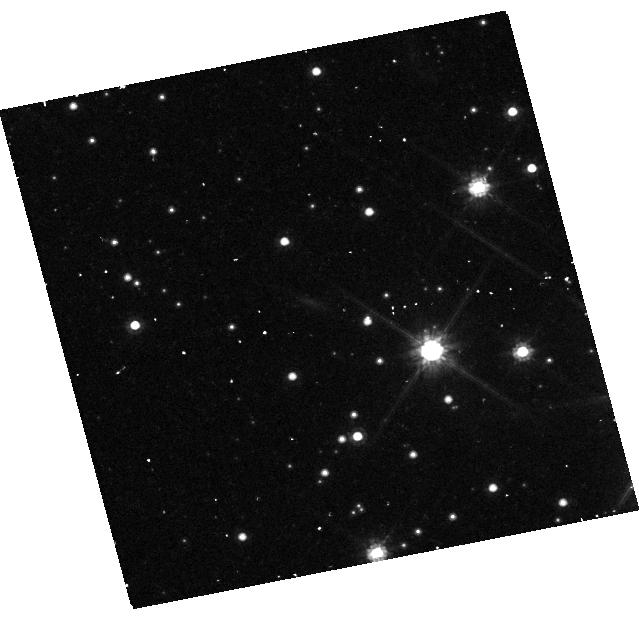
Target: GRB221009A
Instrument: WFC3/UVIS
Filter: F814W
Exposure: 43 min
Observation ID: hst_17606_02_wfc3_uvis_f814w_ifbq02

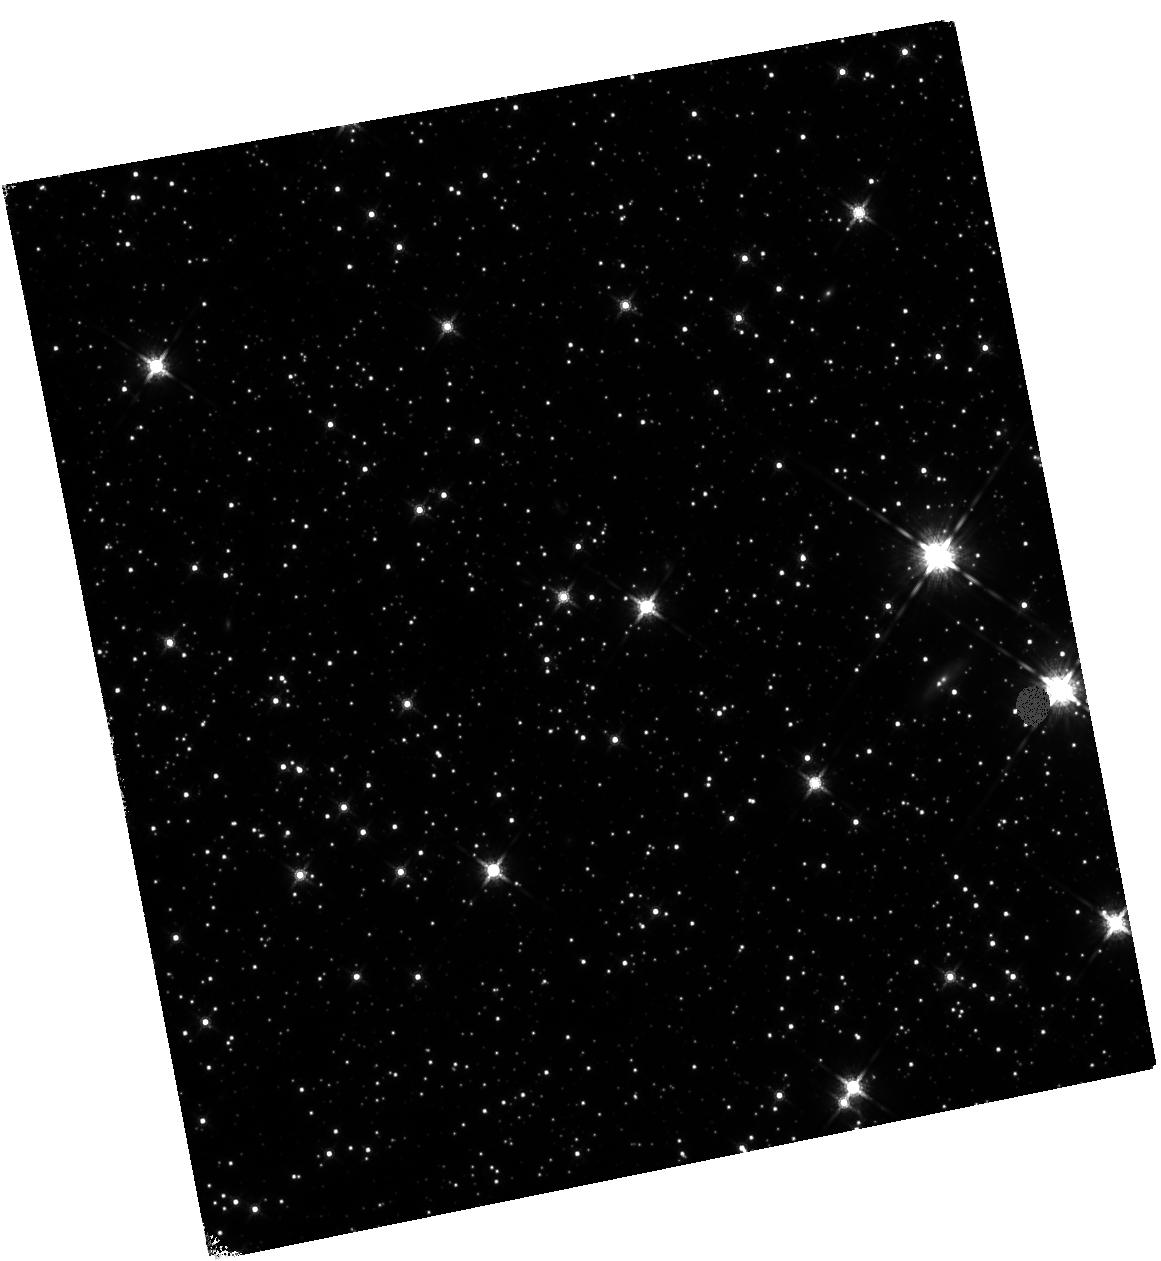
Target: GRB221009A
Instrument: WFC3/IR
Filter: F160W
Exposure: 45 min
Observation ID: hst_17606_03_wfc3_ir_f160w_ifbq03

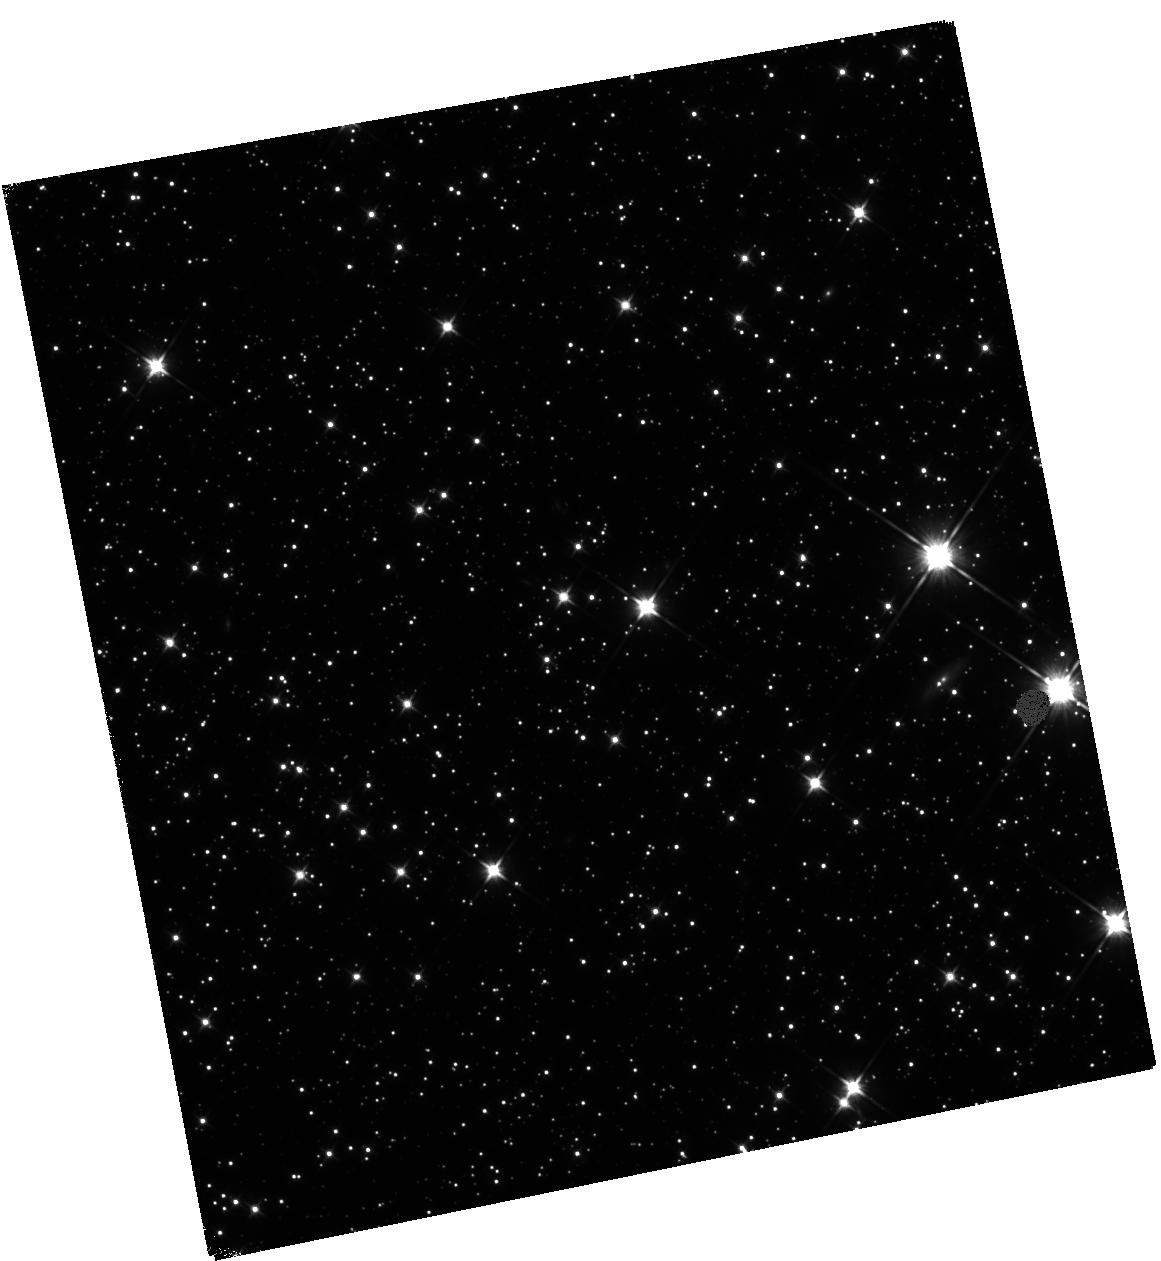
Target: GRB221009A
Instrument: WFC3/IR
Filter: F110W
Exposure: 1.2 h
Observation ID: hst_17606_03_wfc3_ir_f110w_ifbq03

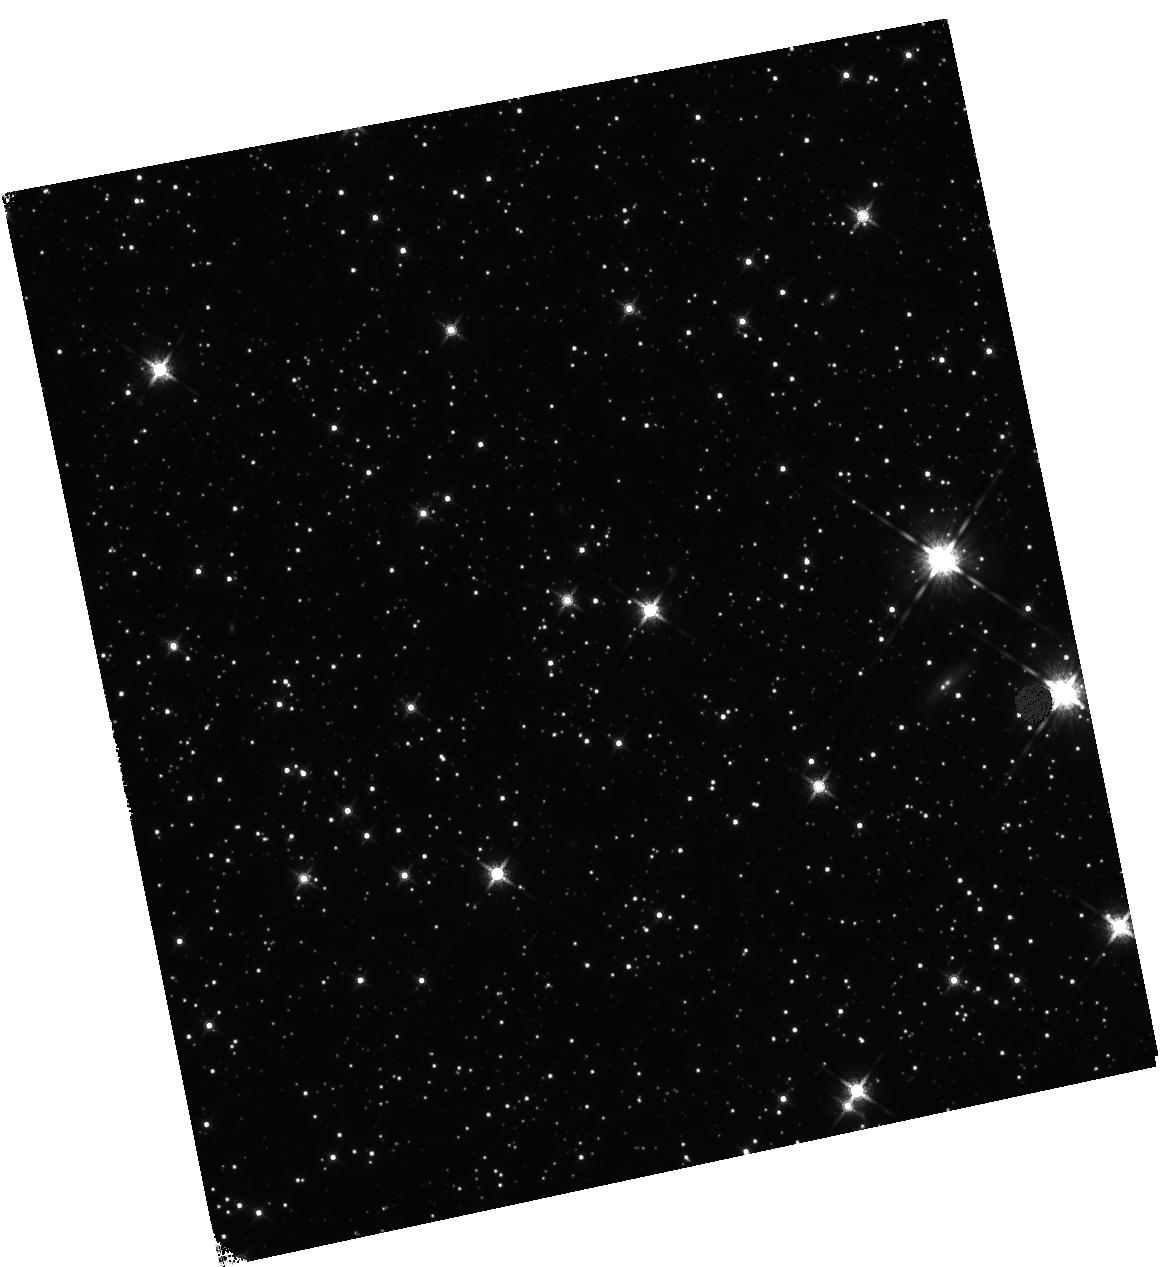
Target: GRB221009A
Instrument: WFC3/IR
Filter: F160W
Exposure: 30 min
Observation ID: hst_17606_02_wfc3_ir_f160w_ifbq02

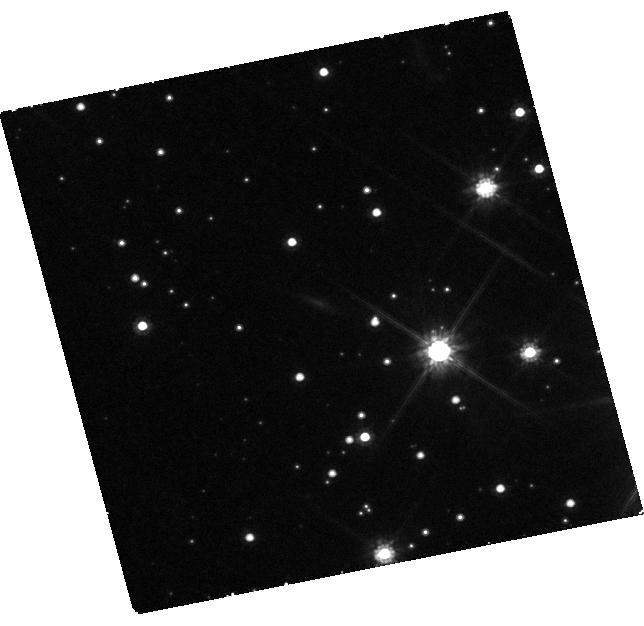
Target: GRB221009A
Instrument: WFC3/UVIS
Filter: F814W
Exposure: 2.1 h
Observation ID: hst_17606_01_wfc3_uvis_f814w_ifbq01

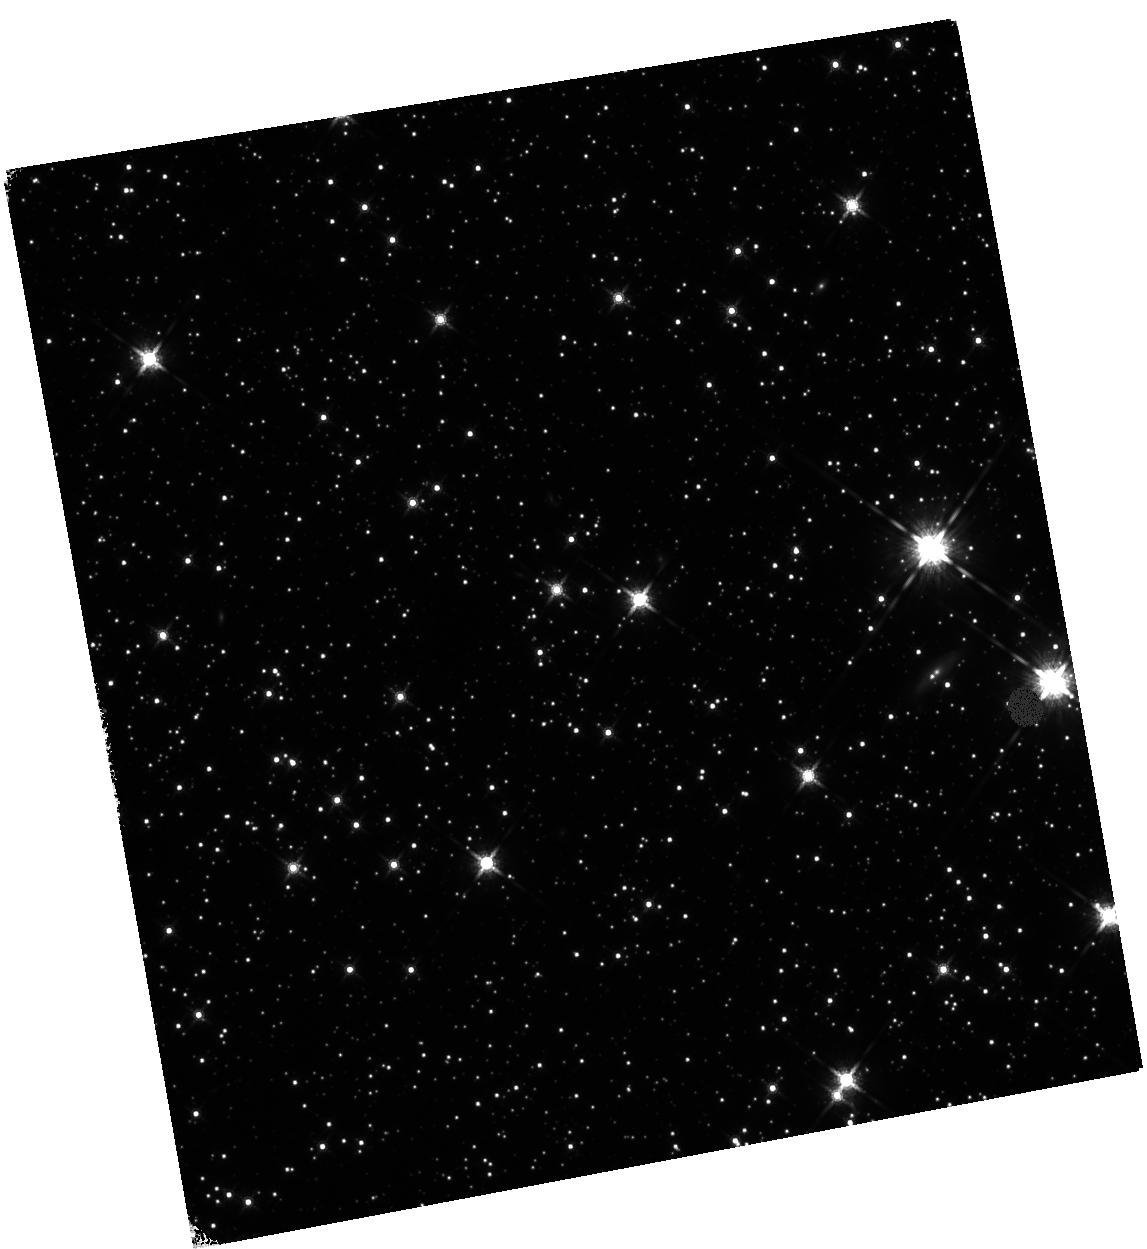
Target: GRB221009A
Instrument: WFC3/IR
Filter: F160W
Exposure: 45 min
Observation ID: hst_17606_04_wfc3_ir_f160w_ifbq04

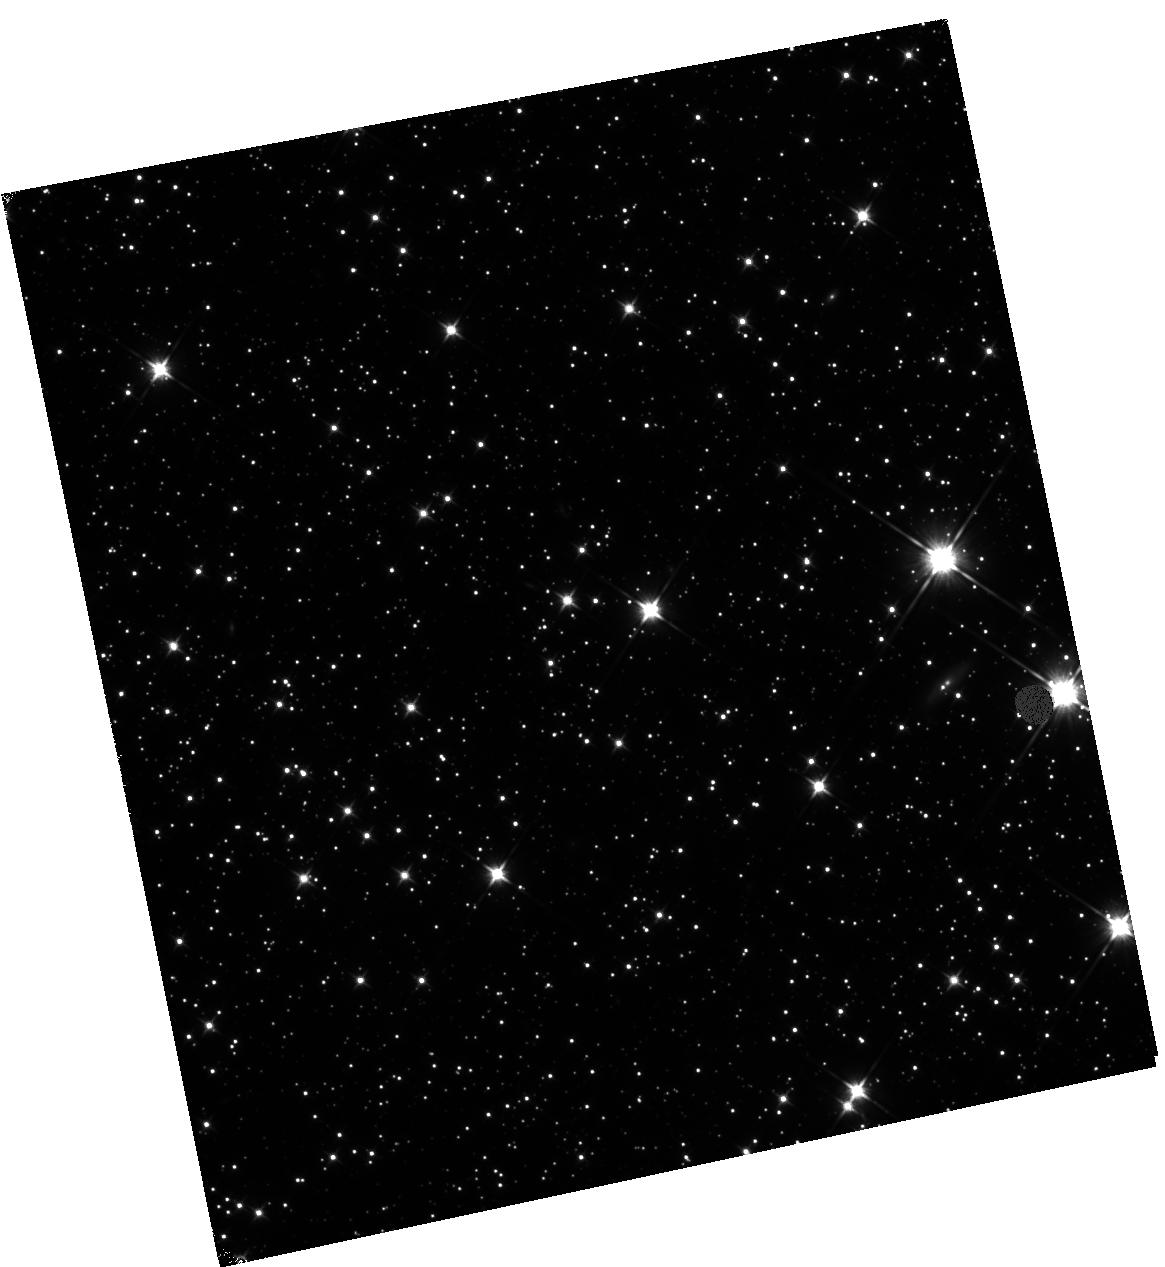
Target: GRB221009A
Instrument: WFC3/IR
Filter: F110W
Exposure: 47 min
Observation ID: hst_17606_02_wfc3_ir_f110w_ifbq02

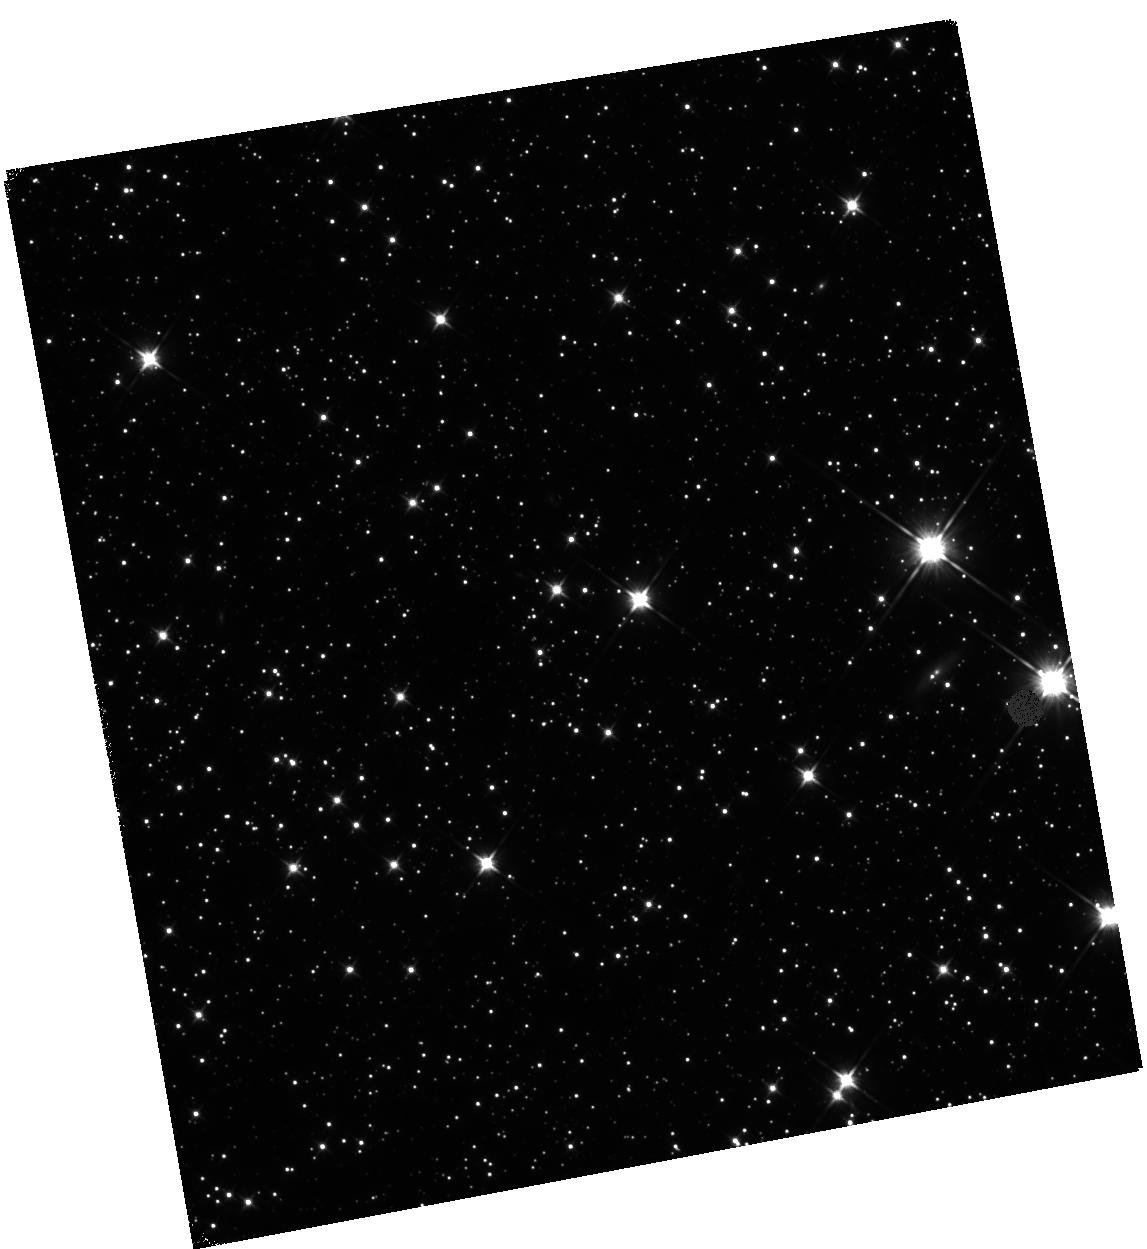
Target: GRB221009A
Instrument: WFC3/IR
Filter: F110W
Exposure: 1.2 h
Observation ID: hst_17606_04_wfc3_ir_f110w_ifbq04

Meet Me In the Afterglow: Late-time follow up of the Ultra-luminous GRB 221009A (PI: Sears, Huei)

We propose to acquire deep multi-band HST observations of the most energetic GRB ever observed, GRB 221009A. The subsequent afterglow was also superlatively bright in the radio, optical, and X-ray bands. Late-time HST photometry has revealed slower fading in the optical than the near-IR, inconsistent with expectations for a GRB afterglow. Here we propose late-time HST observations at ~600-722 days after explosion to continue monitoring the evolution of this unprecedented event at optical-NIR wavelengths. The goals of this program are to constrain the timing of the jet break, better model the host galaxy, and investigate the local environment. HST mid-cycle 31 observations are essential for this remarkable object as it will fade by the time of Cycle 32.